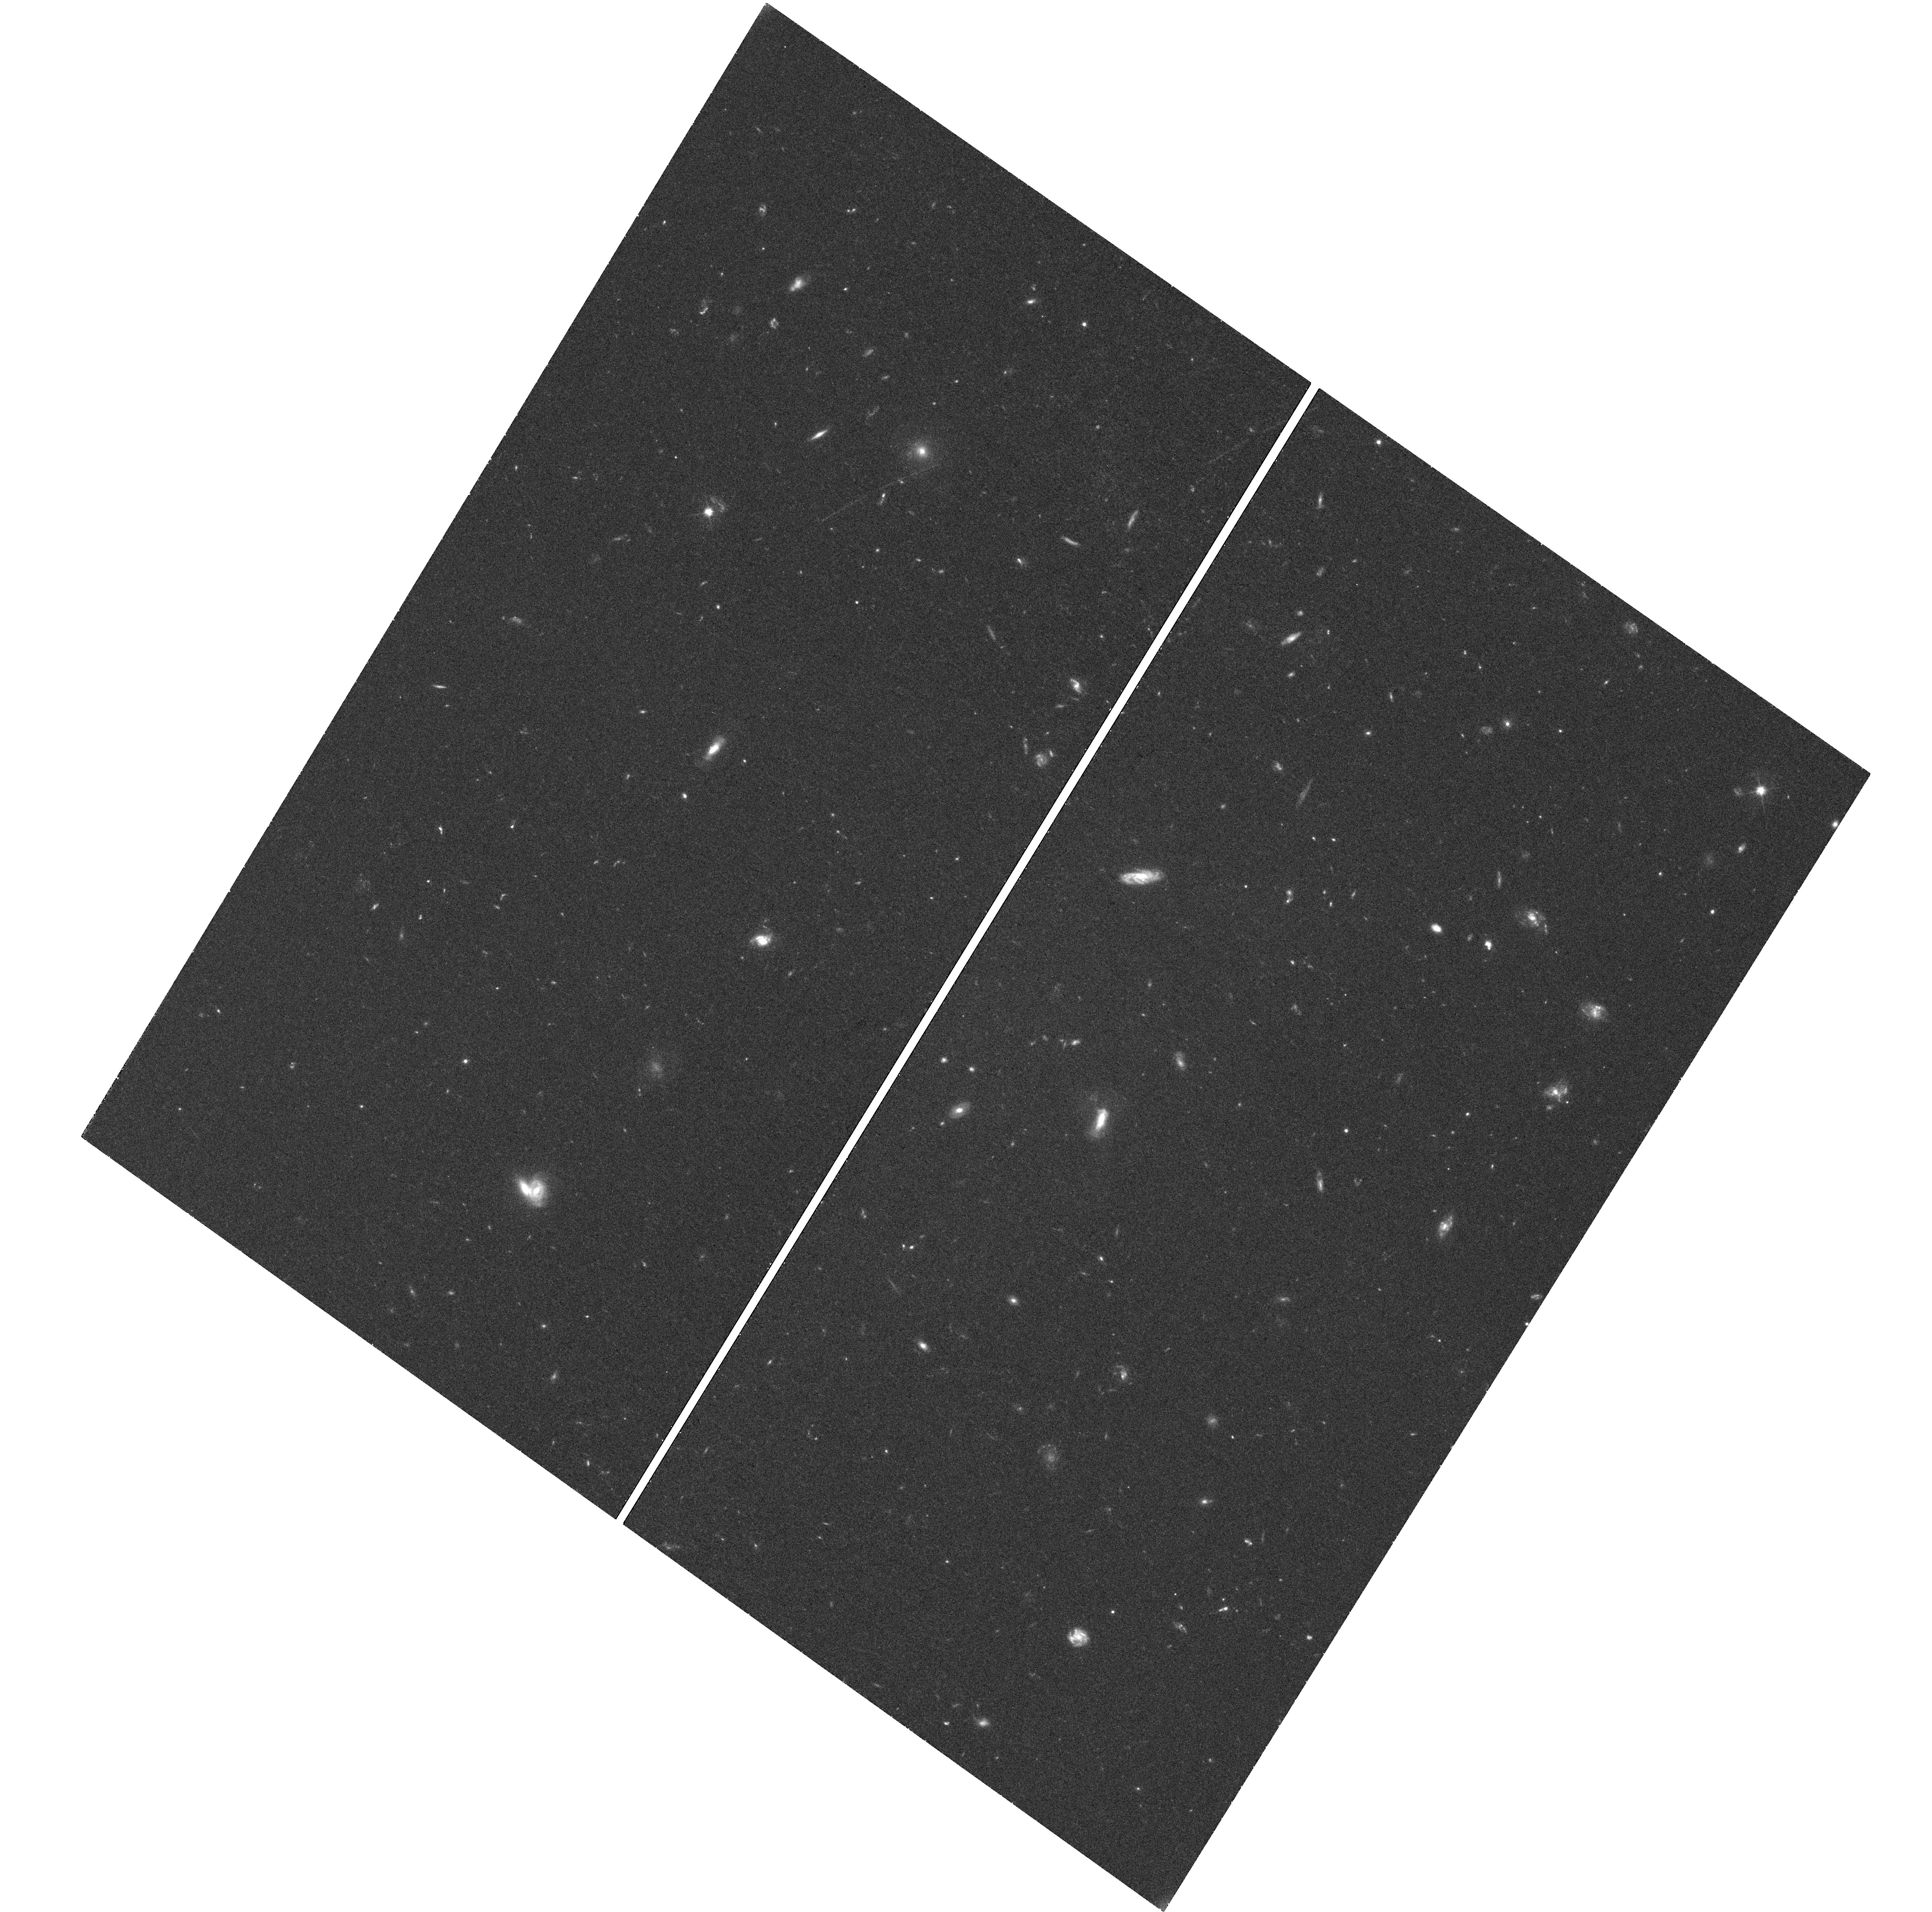
Target: GRB130427A
Instrument: WFC3/UVIS
Filter: F606W
Exposure: 38 min
Observation ID: hst_13110_03_wfc3_uvis_f606w_ic5f03

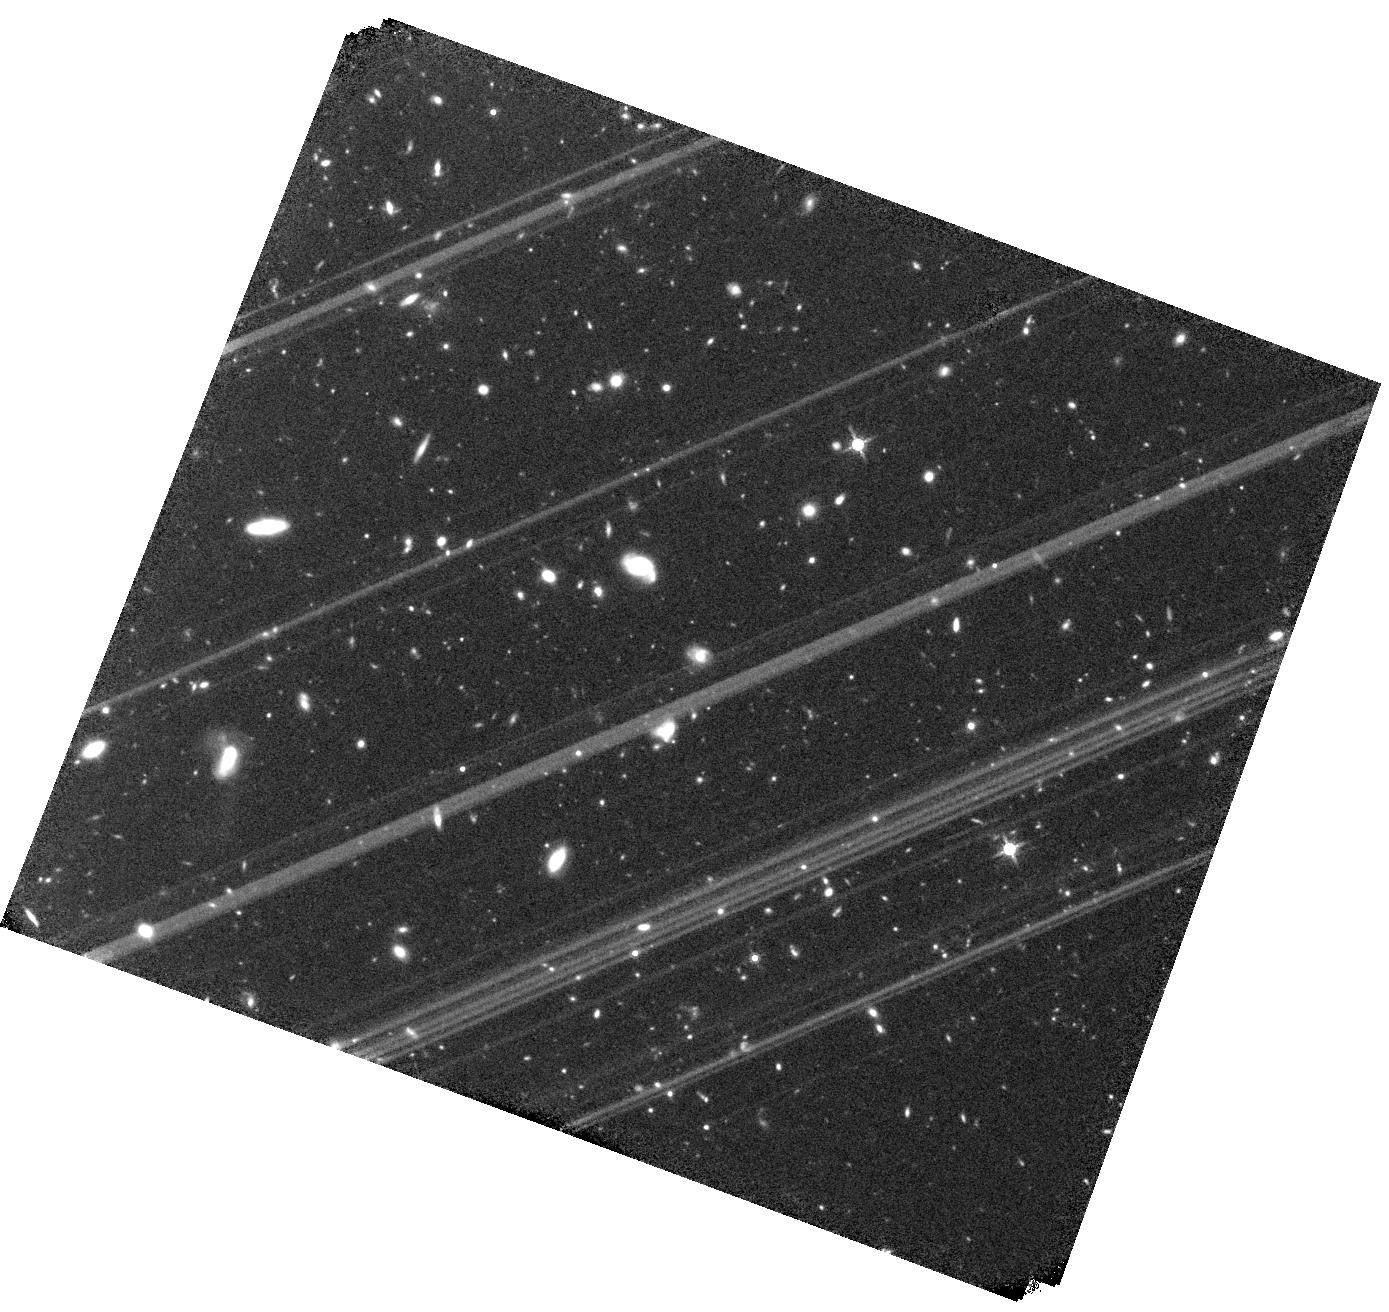
Target: GRB130427A
Instrument: WFC3/IR
Filter: F160W
Exposure: 1 h
Observation ID: hst_13110_04_wfc3_ir_f160w_ic5f04

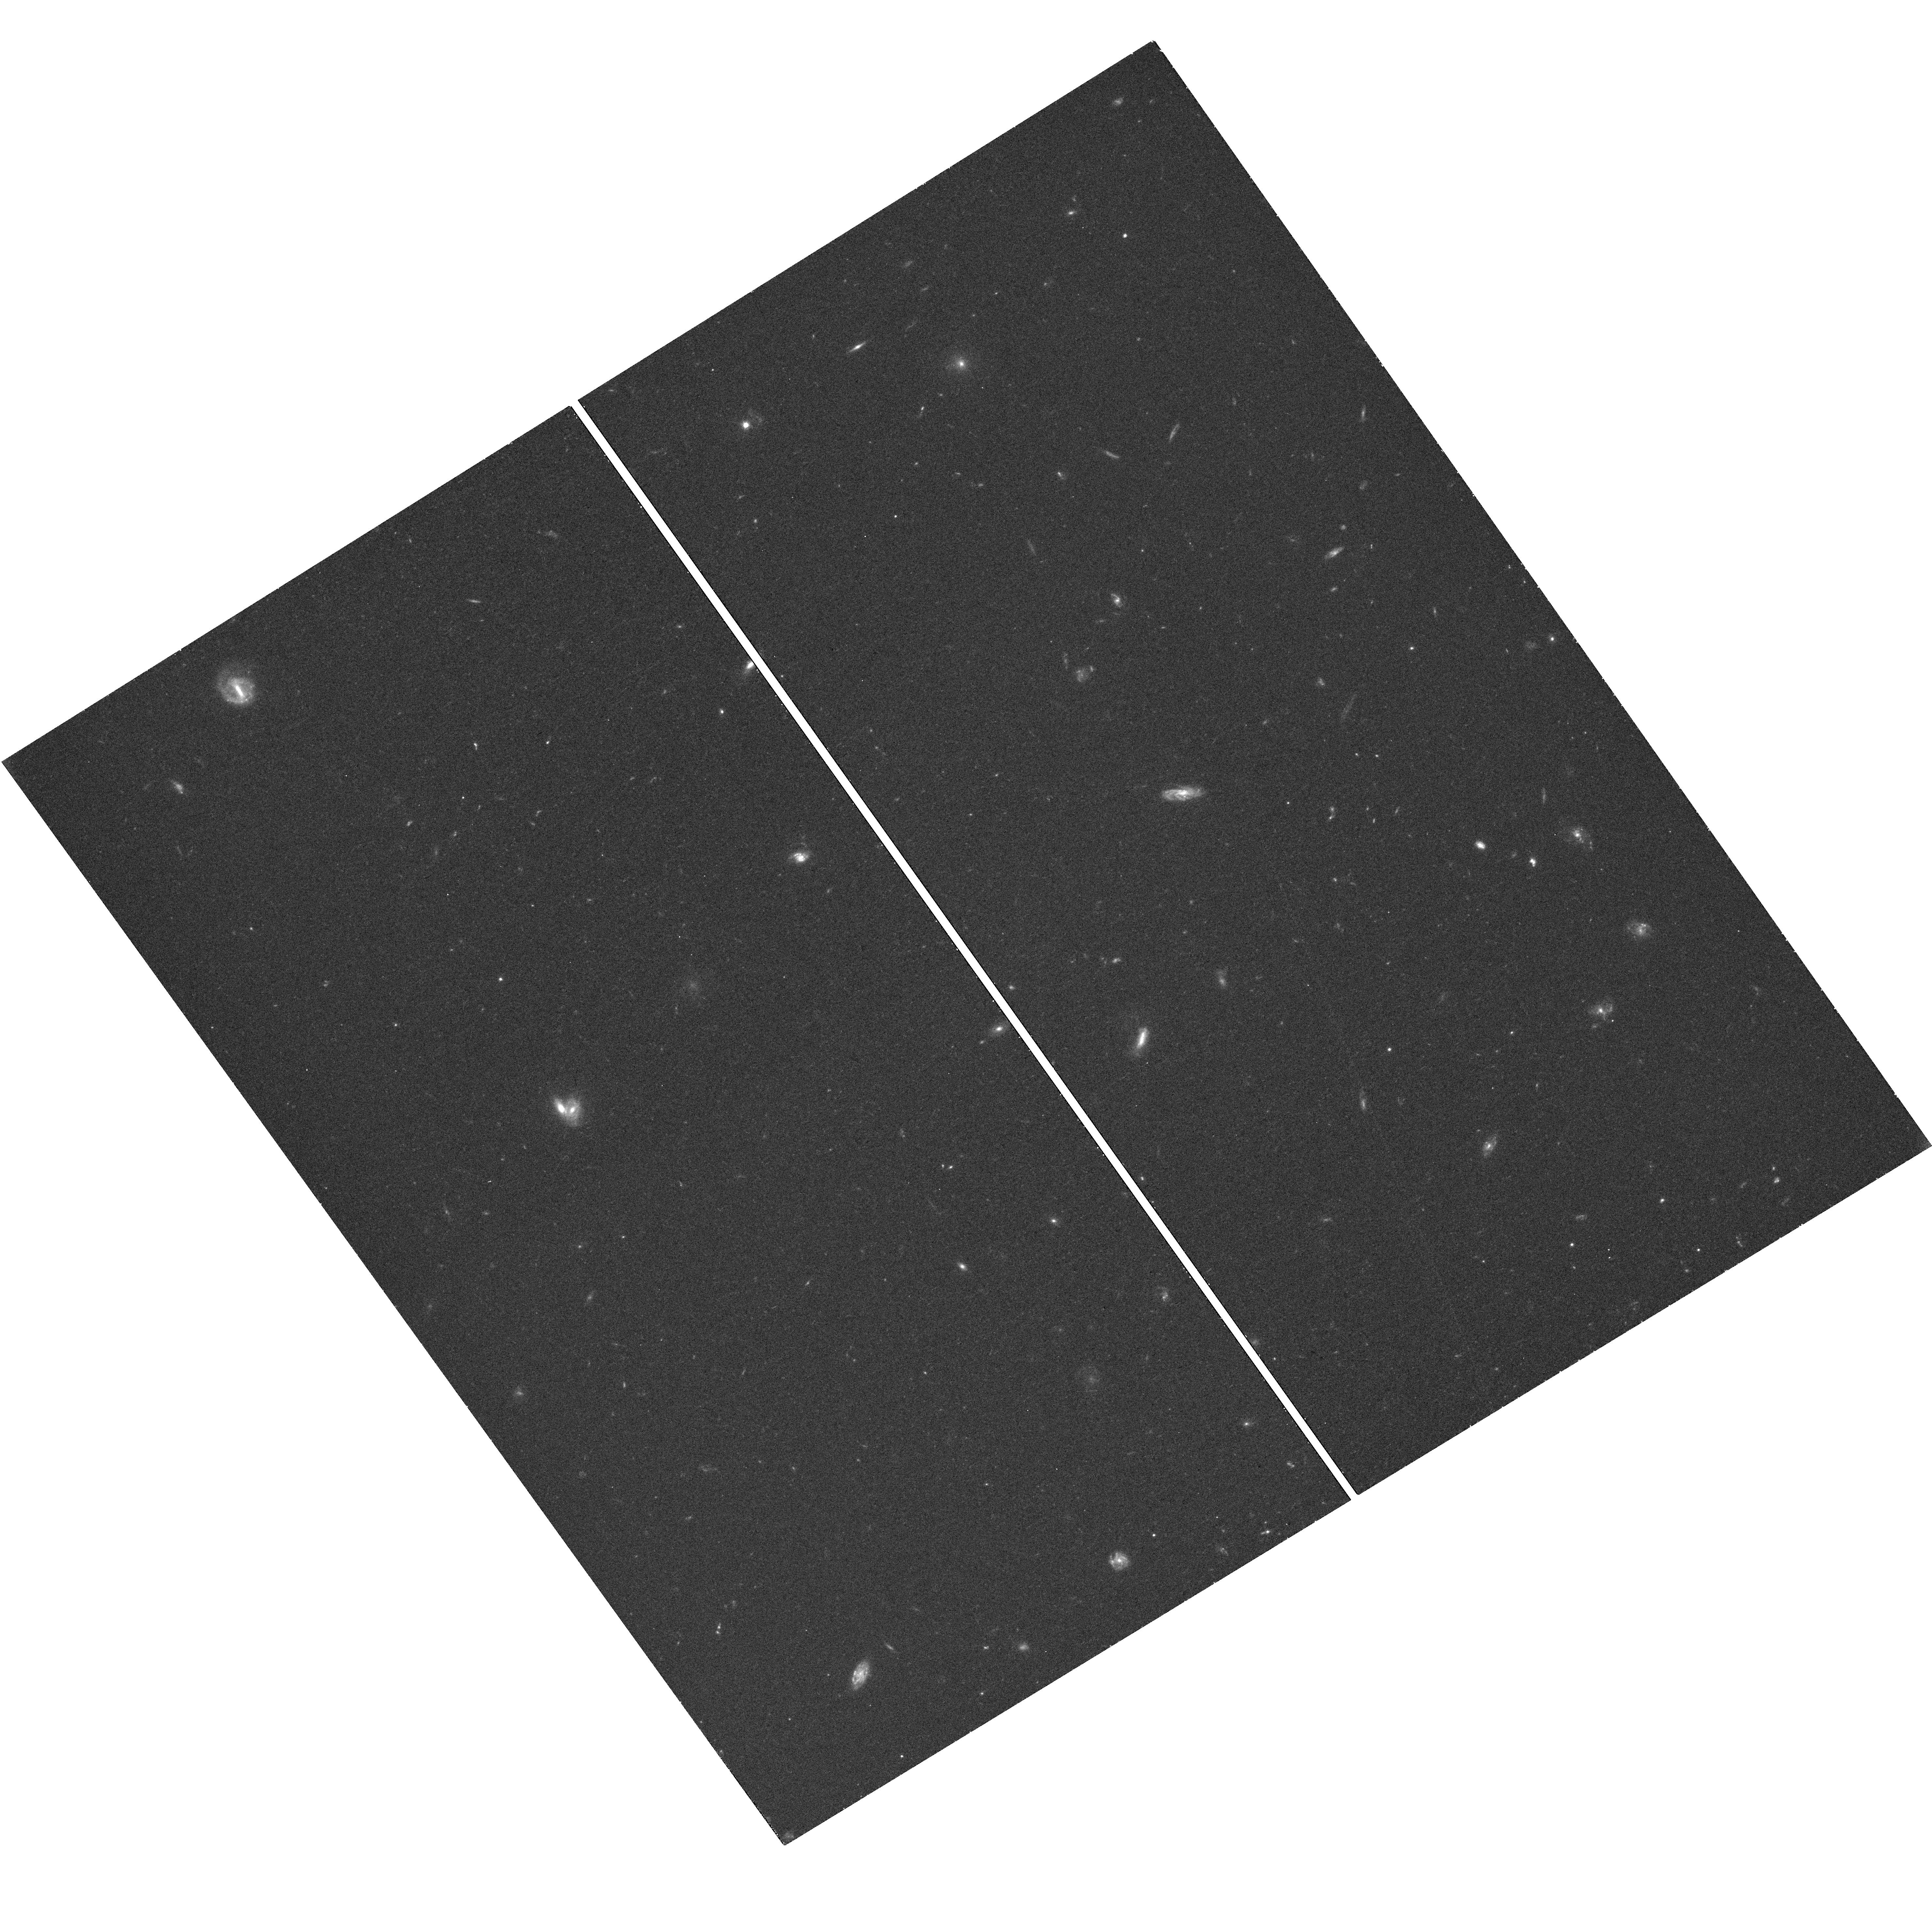
Target: GRB130427A
Instrument: WFC3/UVIS
Filter: F606W
Exposure: 18 min
Observation ID: hst_13110_02_wfc3_uvis_f606w_ic5f02

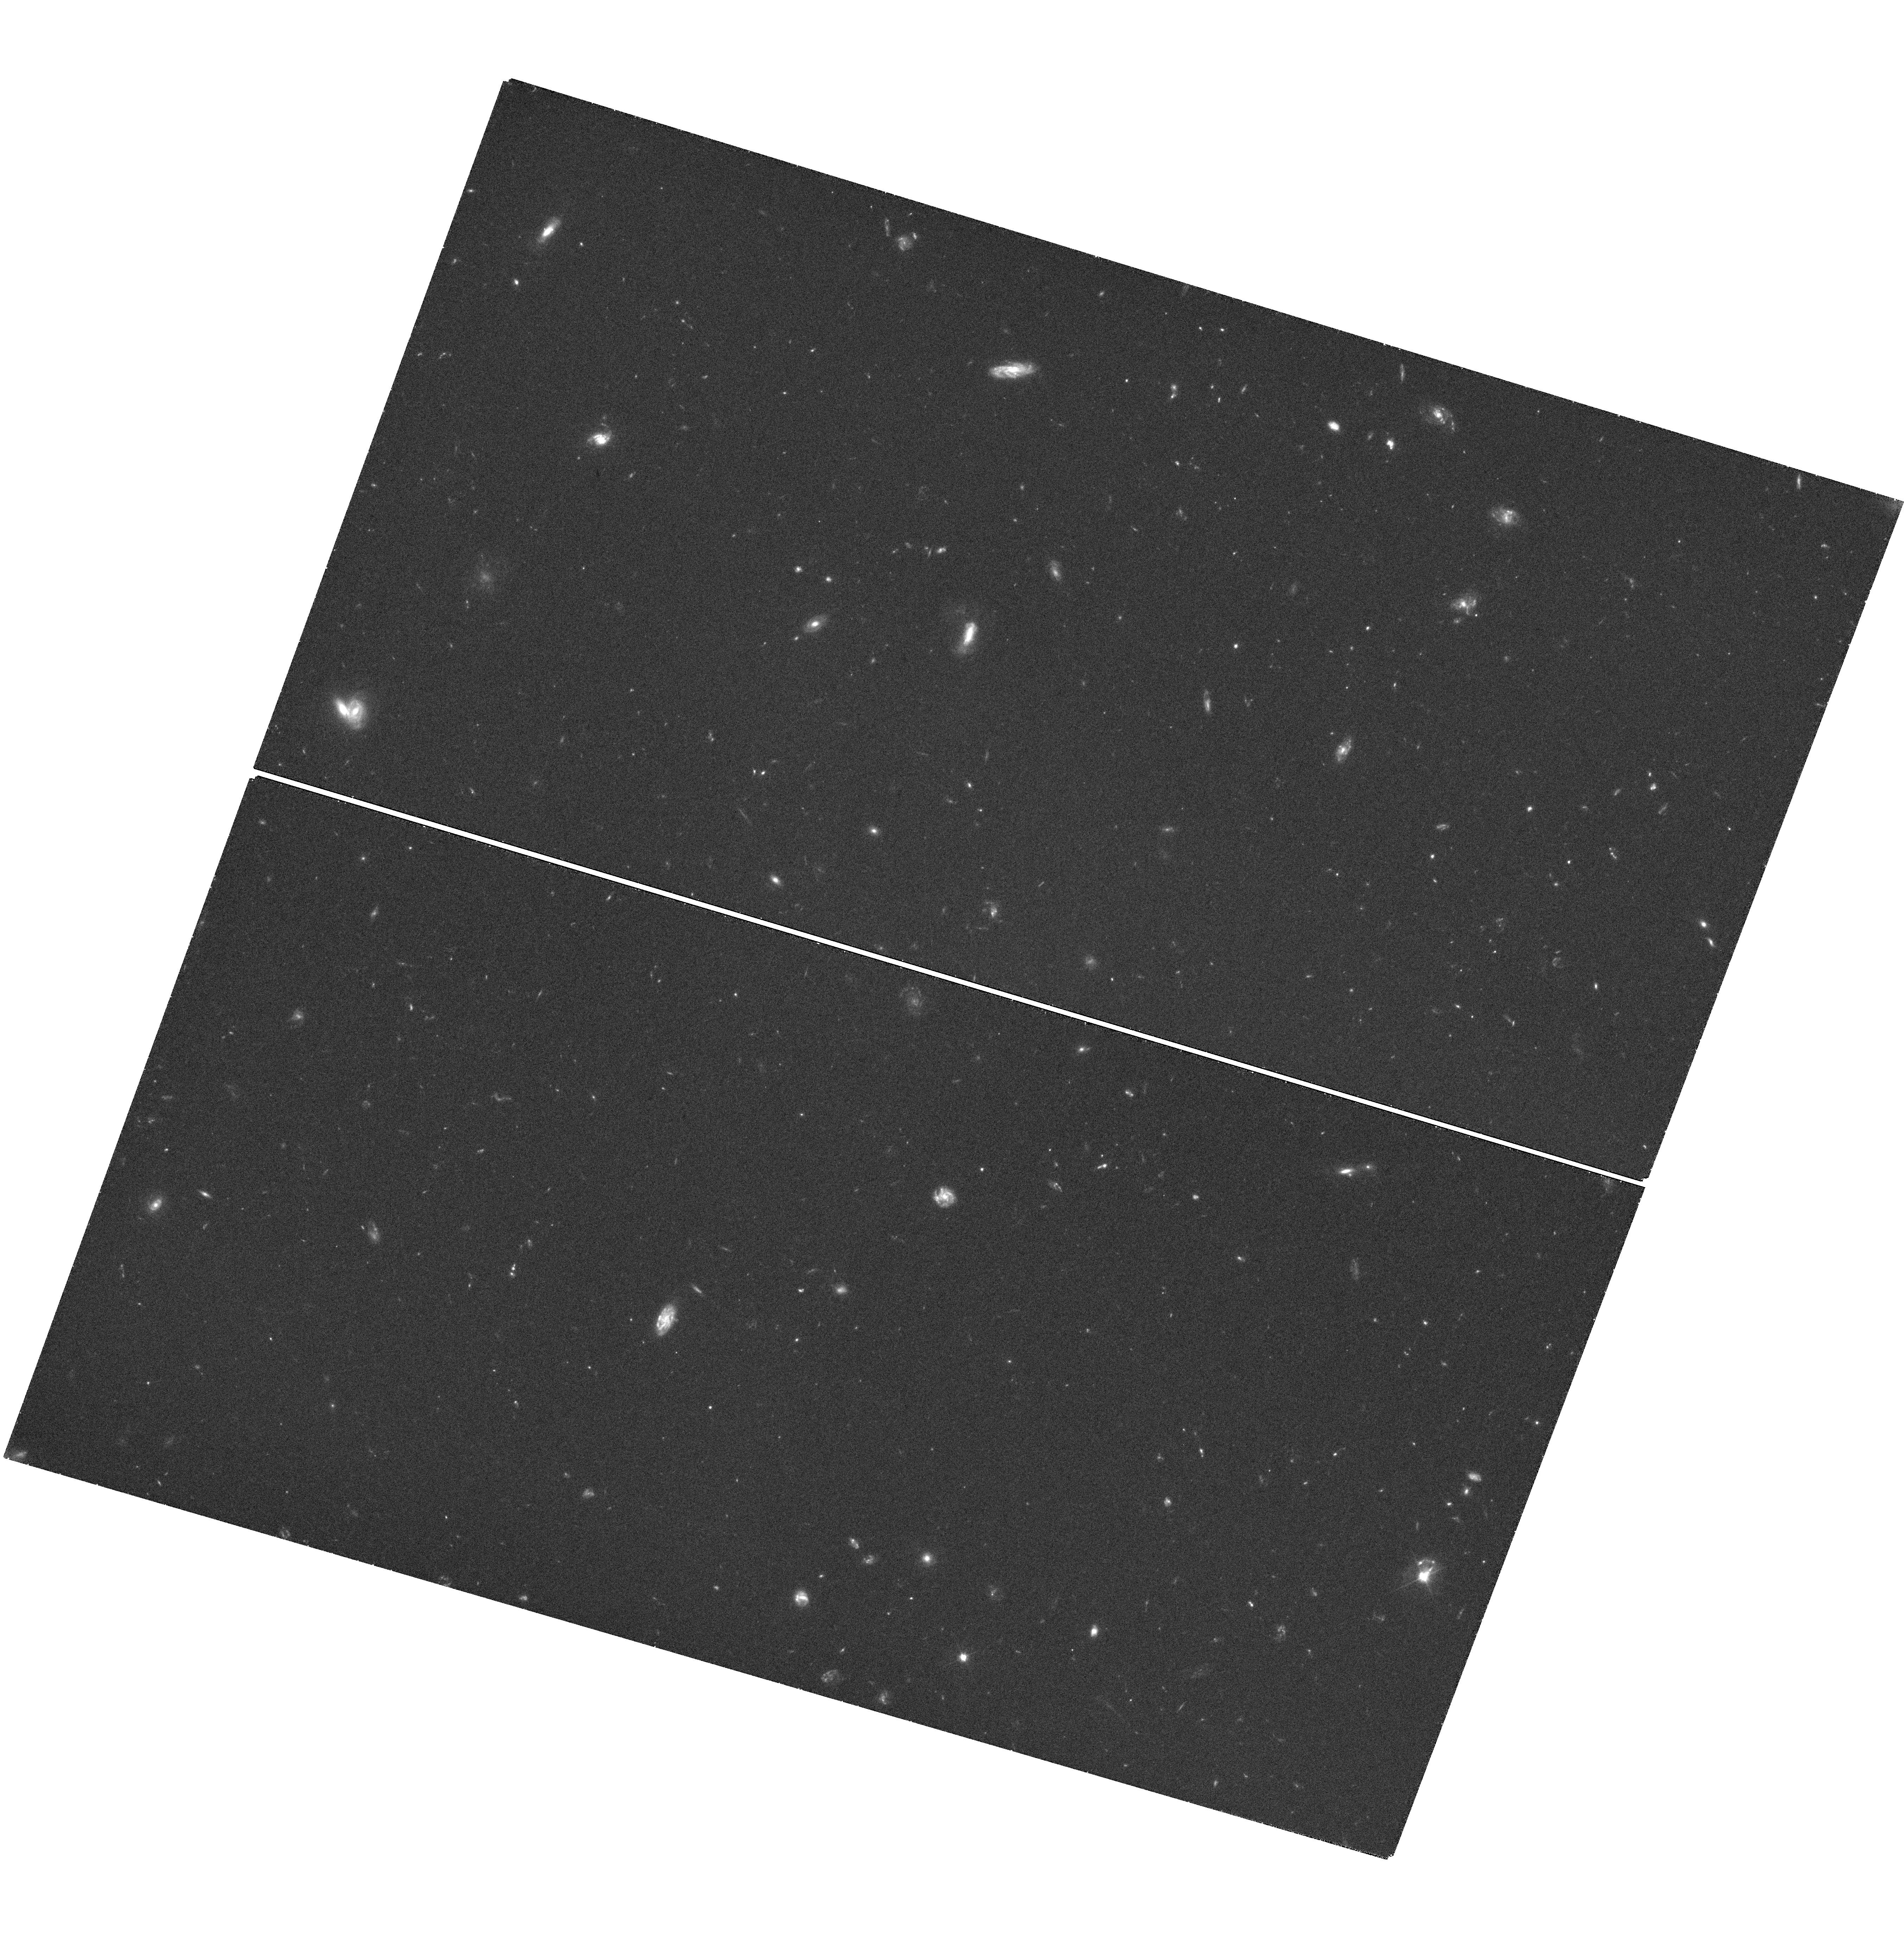
Target: GRB130427A
Instrument: WFC3/UVIS
Filter: F606W
Exposure: 57 min
Observation ID: hst_13110_04_wfc3_uvis_f606w_ic5f04

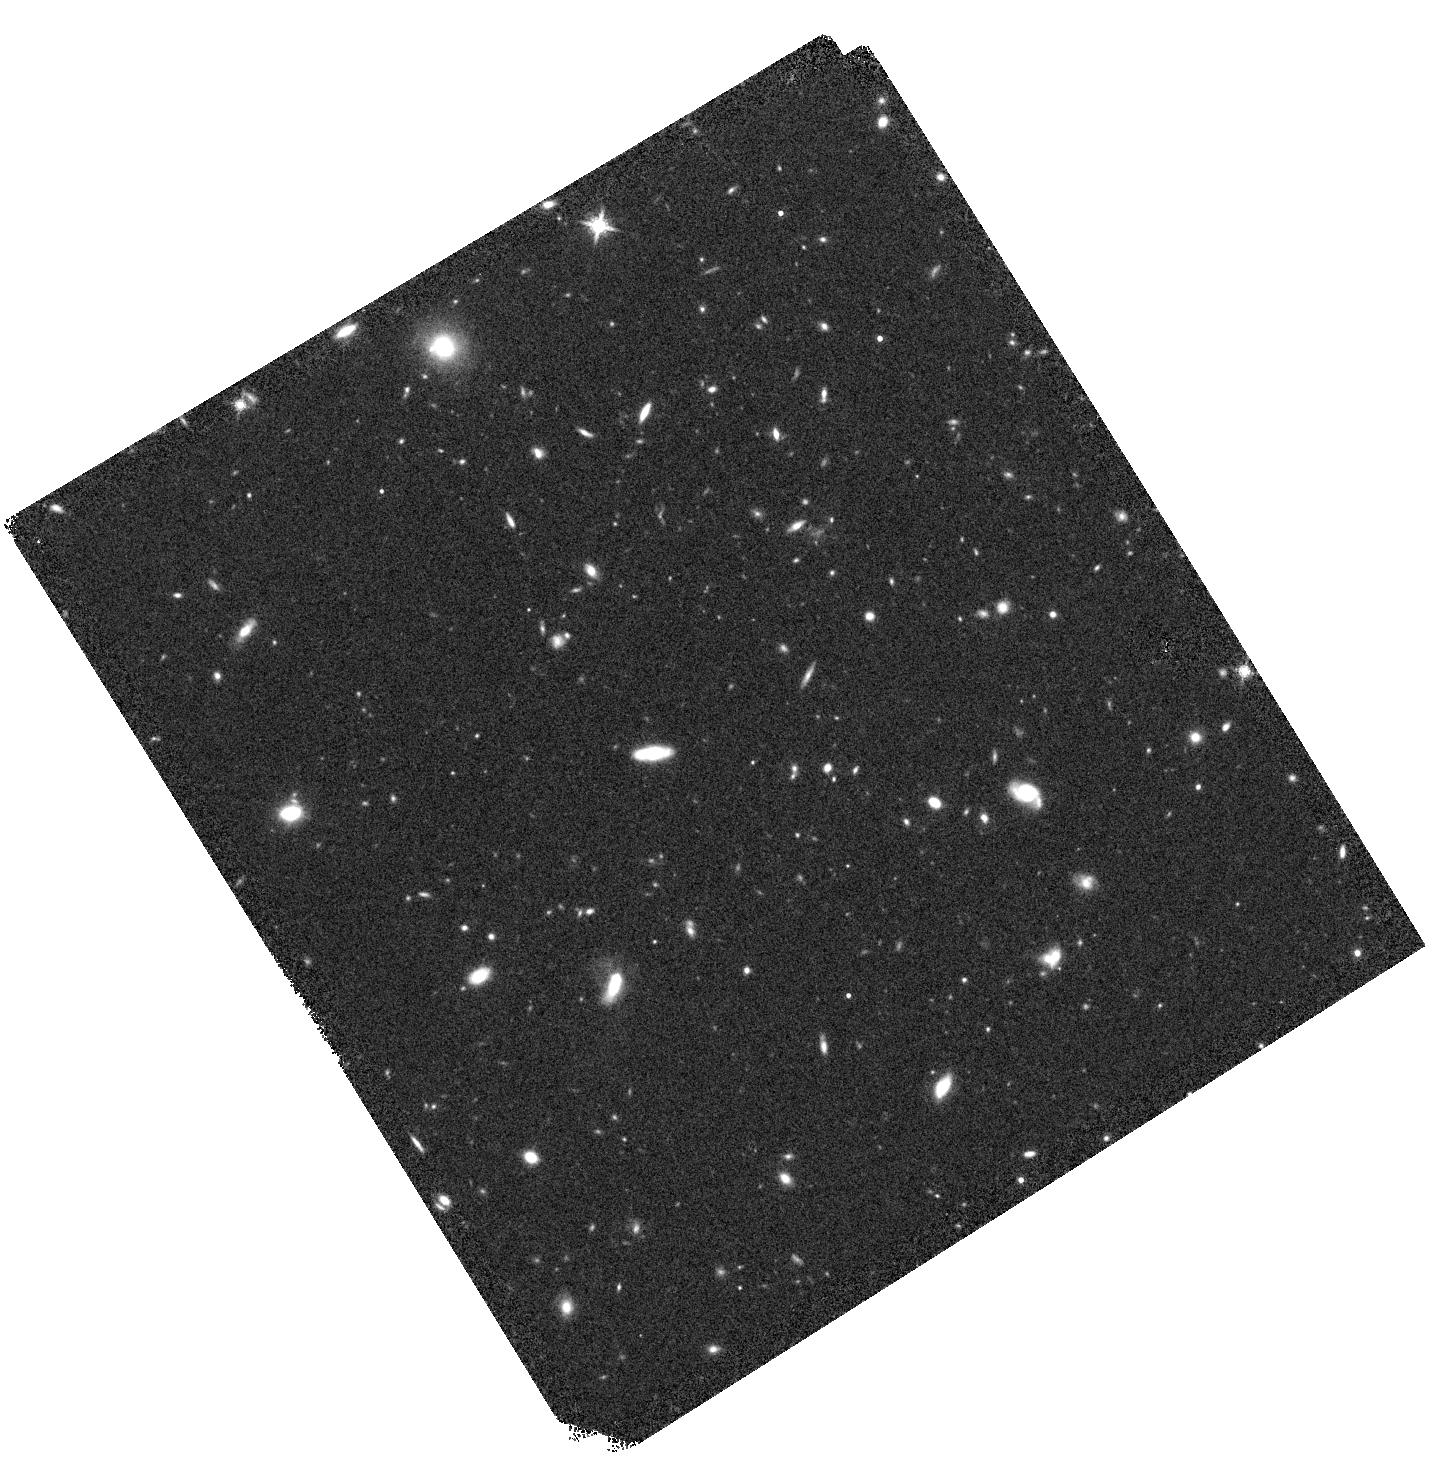
Target: GRB130427A
Instrument: WFC3/IR
Filter: F160W
Exposure: 17 min
Observation ID: hst_13110_02_wfc3_ir_f160w_ic5f02

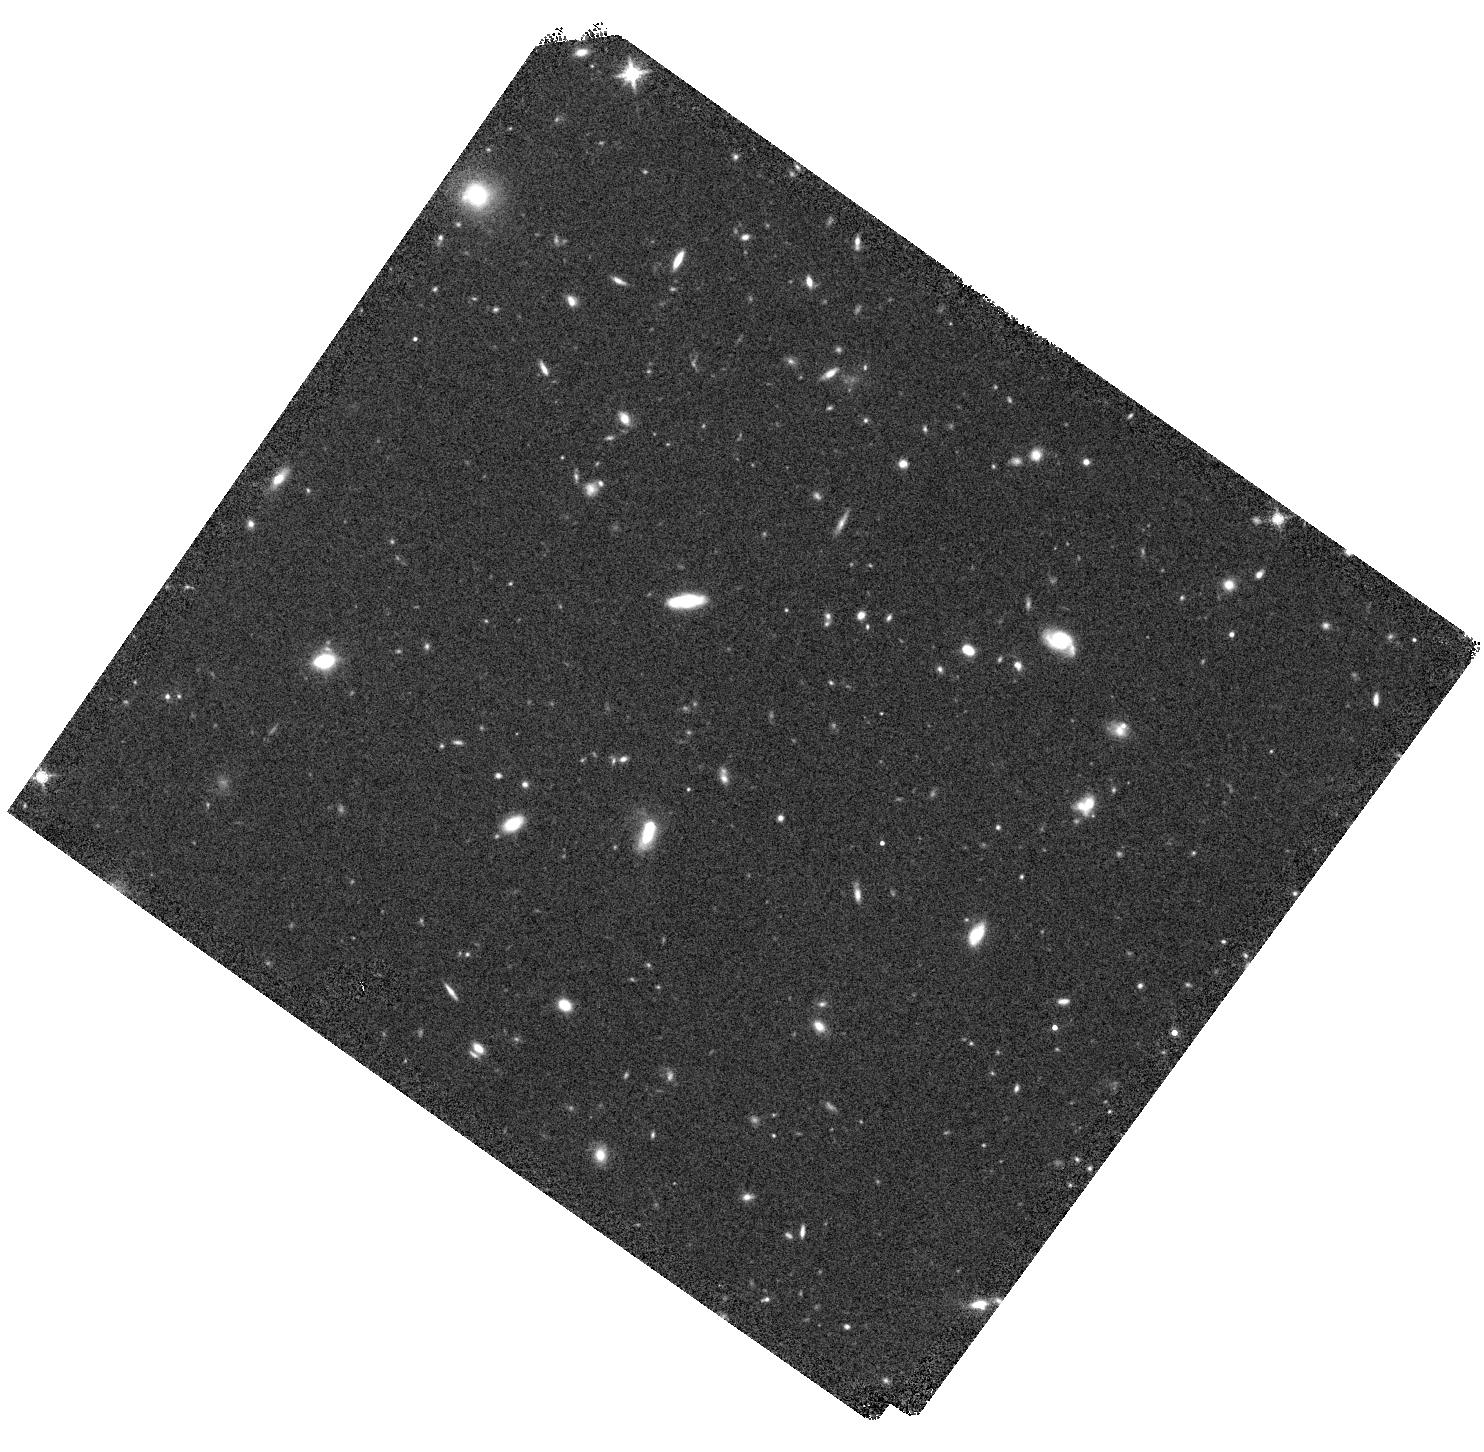
Target: GRB130427A
Instrument: WFC3/IR
Filter: F160W
Exposure: 17 min
Observation ID: hst_13110_01_wfc3_ir_f160w_ic5f01

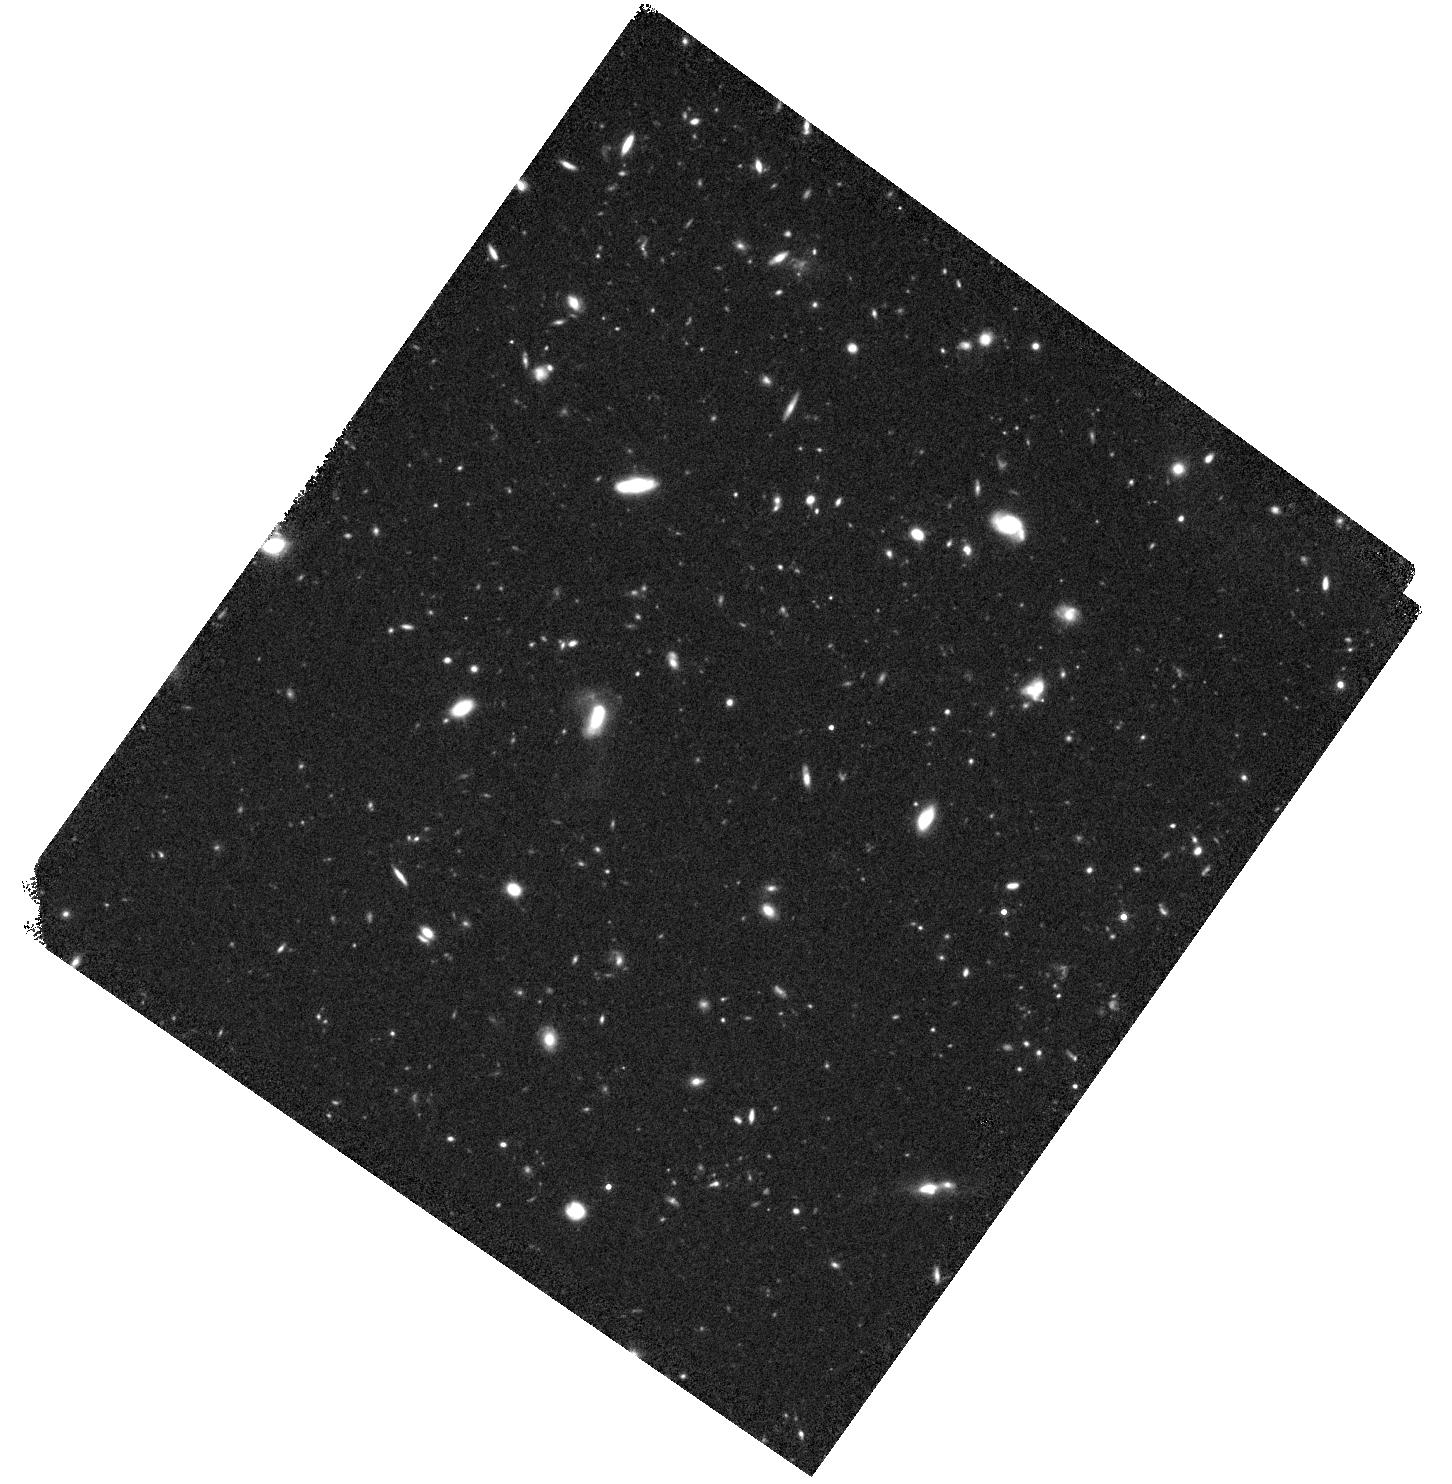
Target: GRB130427A
Instrument: WFC3/IR
Filter: F160W
Exposure: 40 min
Observation ID: hst_13110_03_wfc3_ir_f160w_ic5f03

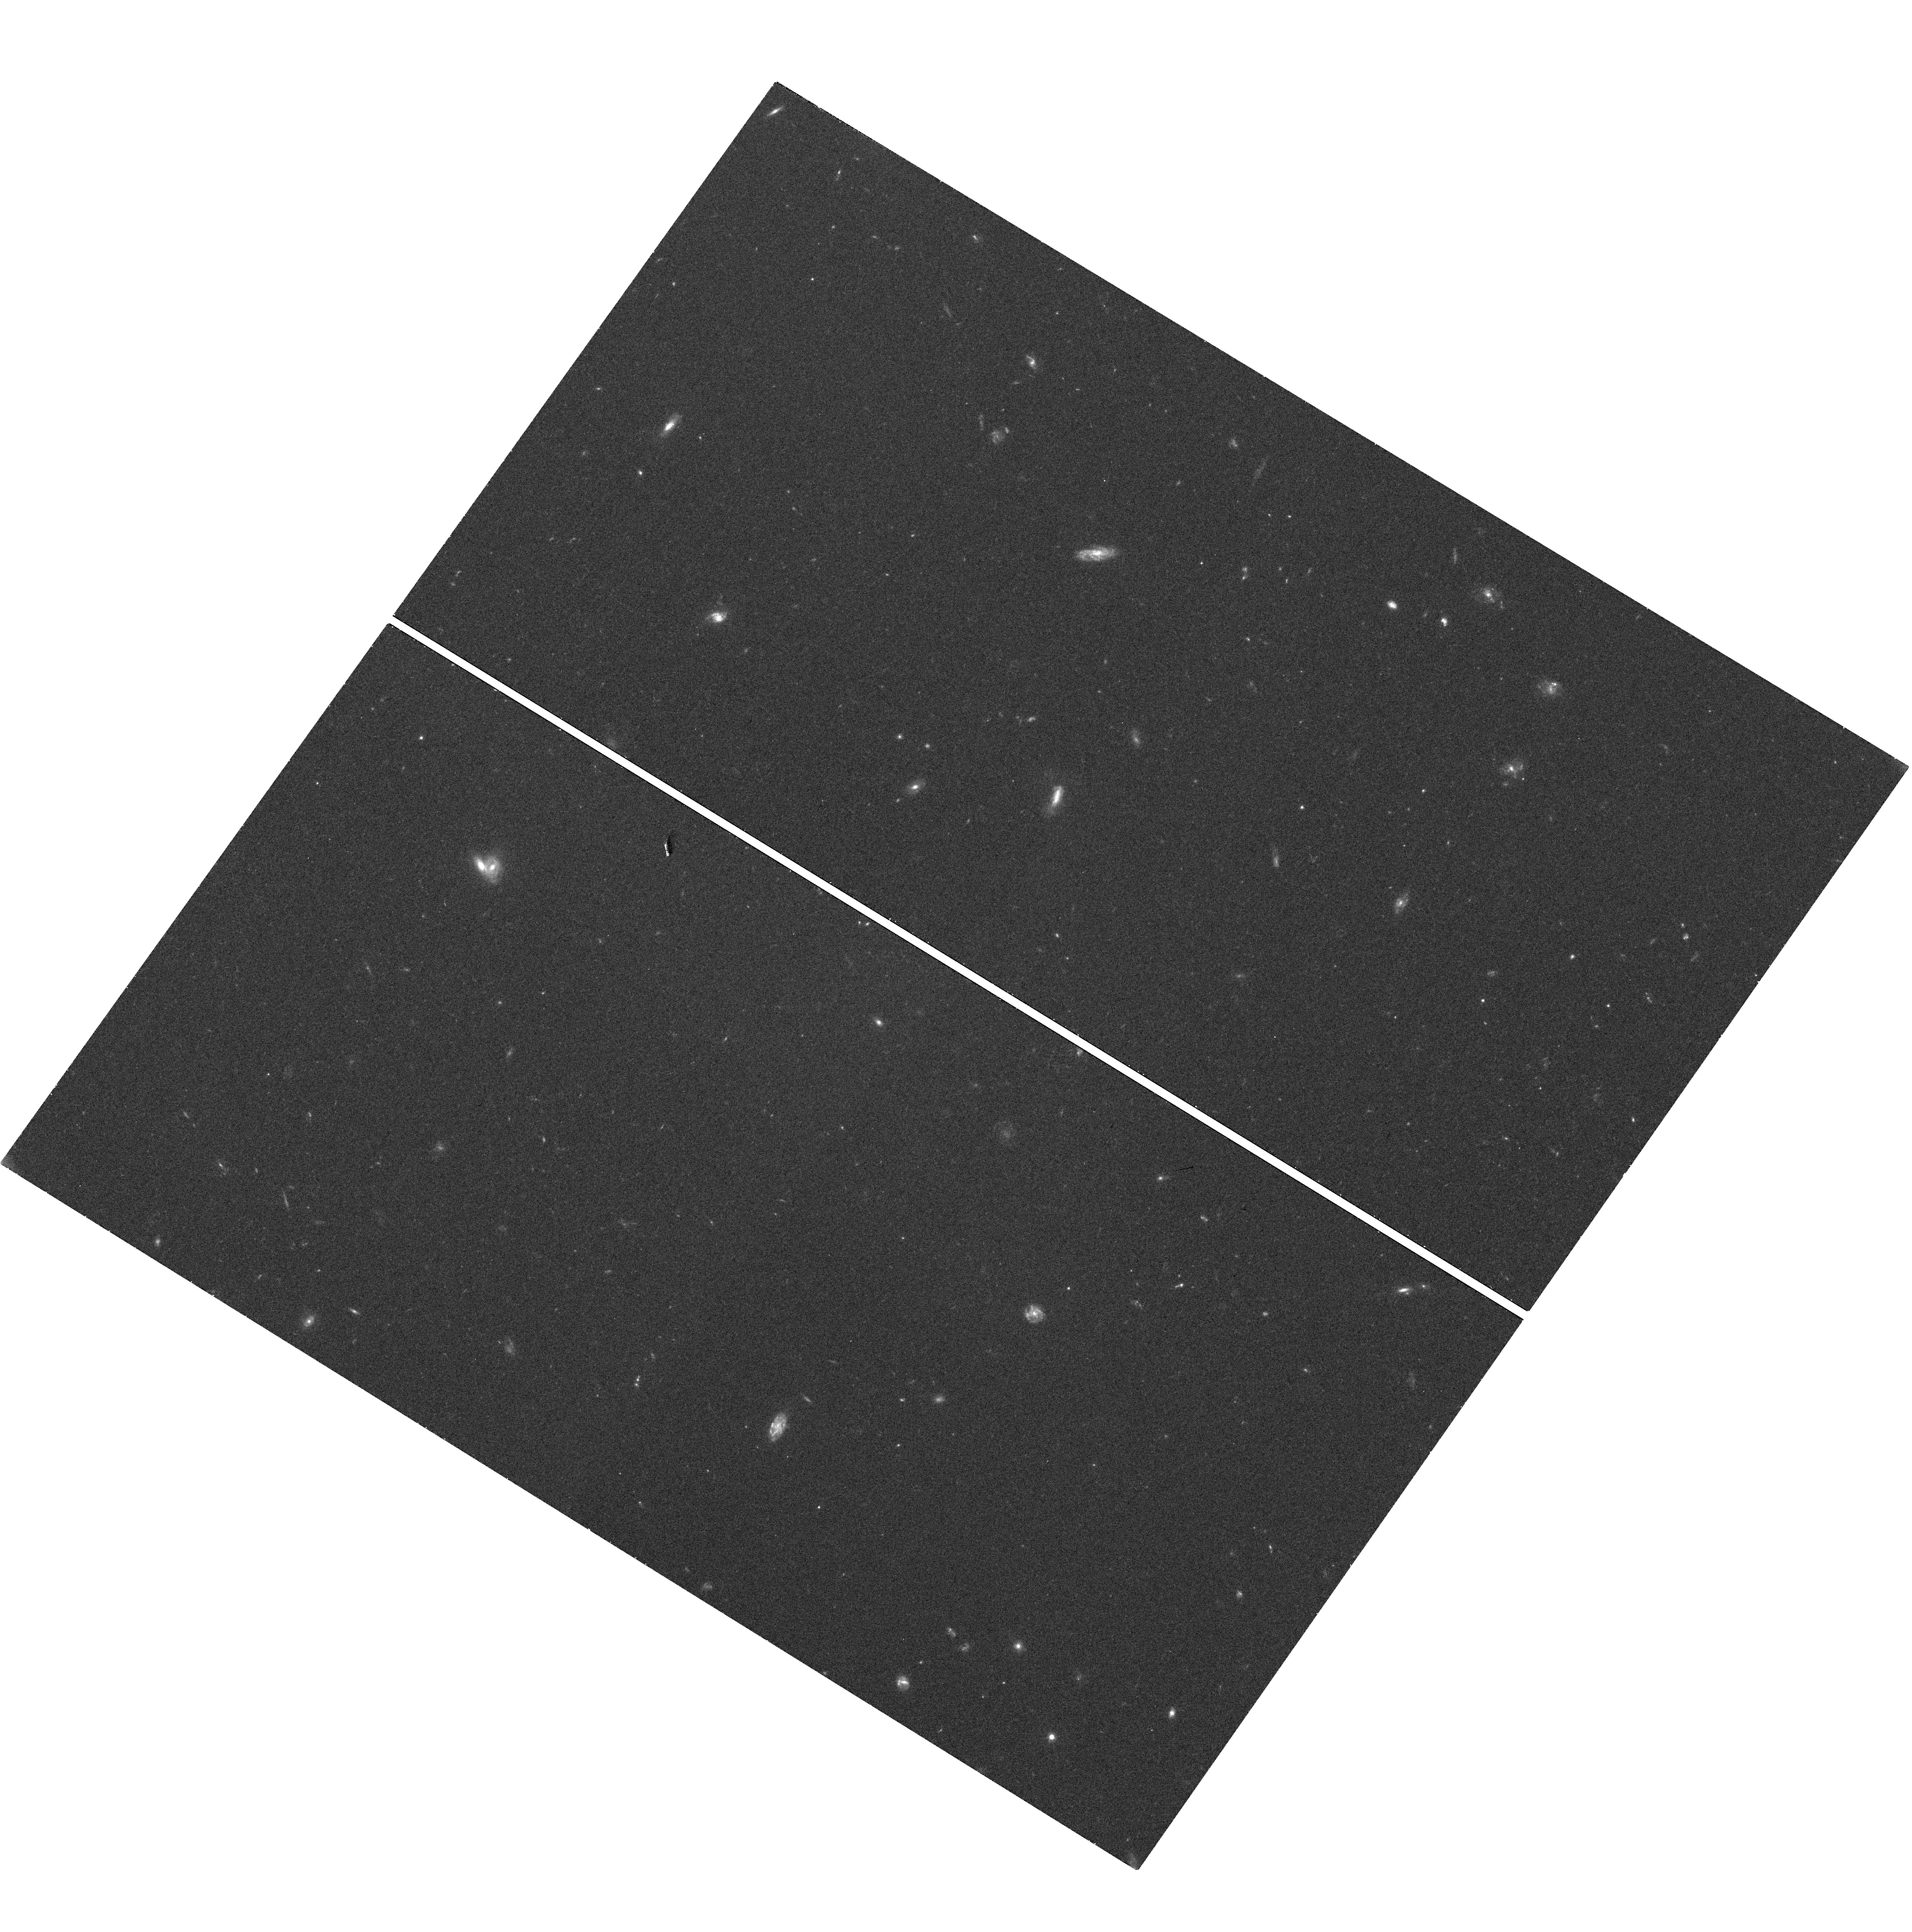
Target: GRB130427A
Instrument: WFC3/UVIS
Filter: F606W
Exposure: 18 min
Observation ID: hst_13110_01_wfc3_uvis_f606w_ic5f01

The Astrophysics of the Most Energetic Gamma-Ray Bursts (PI: Fruchter, Andrew S.)

The Large Area Telescope (LAT) of Fermi has found a sample of highly relativistic gamma-ray bursts (GRBs), which may be among the most energetic bursts ever discovered. Here we propose to use Chandra, HST and the EVLA to follow the late time light curve of a LAT detected burst that also has excellent early multi-wavelength coverage. Our observations, in conjunction with the Fermi data, will allow us to measure the energy and the bulk Lorentz factor of the explosion. Recent work on some of the most powerful GRBs begins to substantially constrain physical models of the progenitors. The energetics of the highly relativistic LAT bursts may greatly strengthen these constraints and provide new insight into the currently unknown mechanism that determines the energy in a GRB.